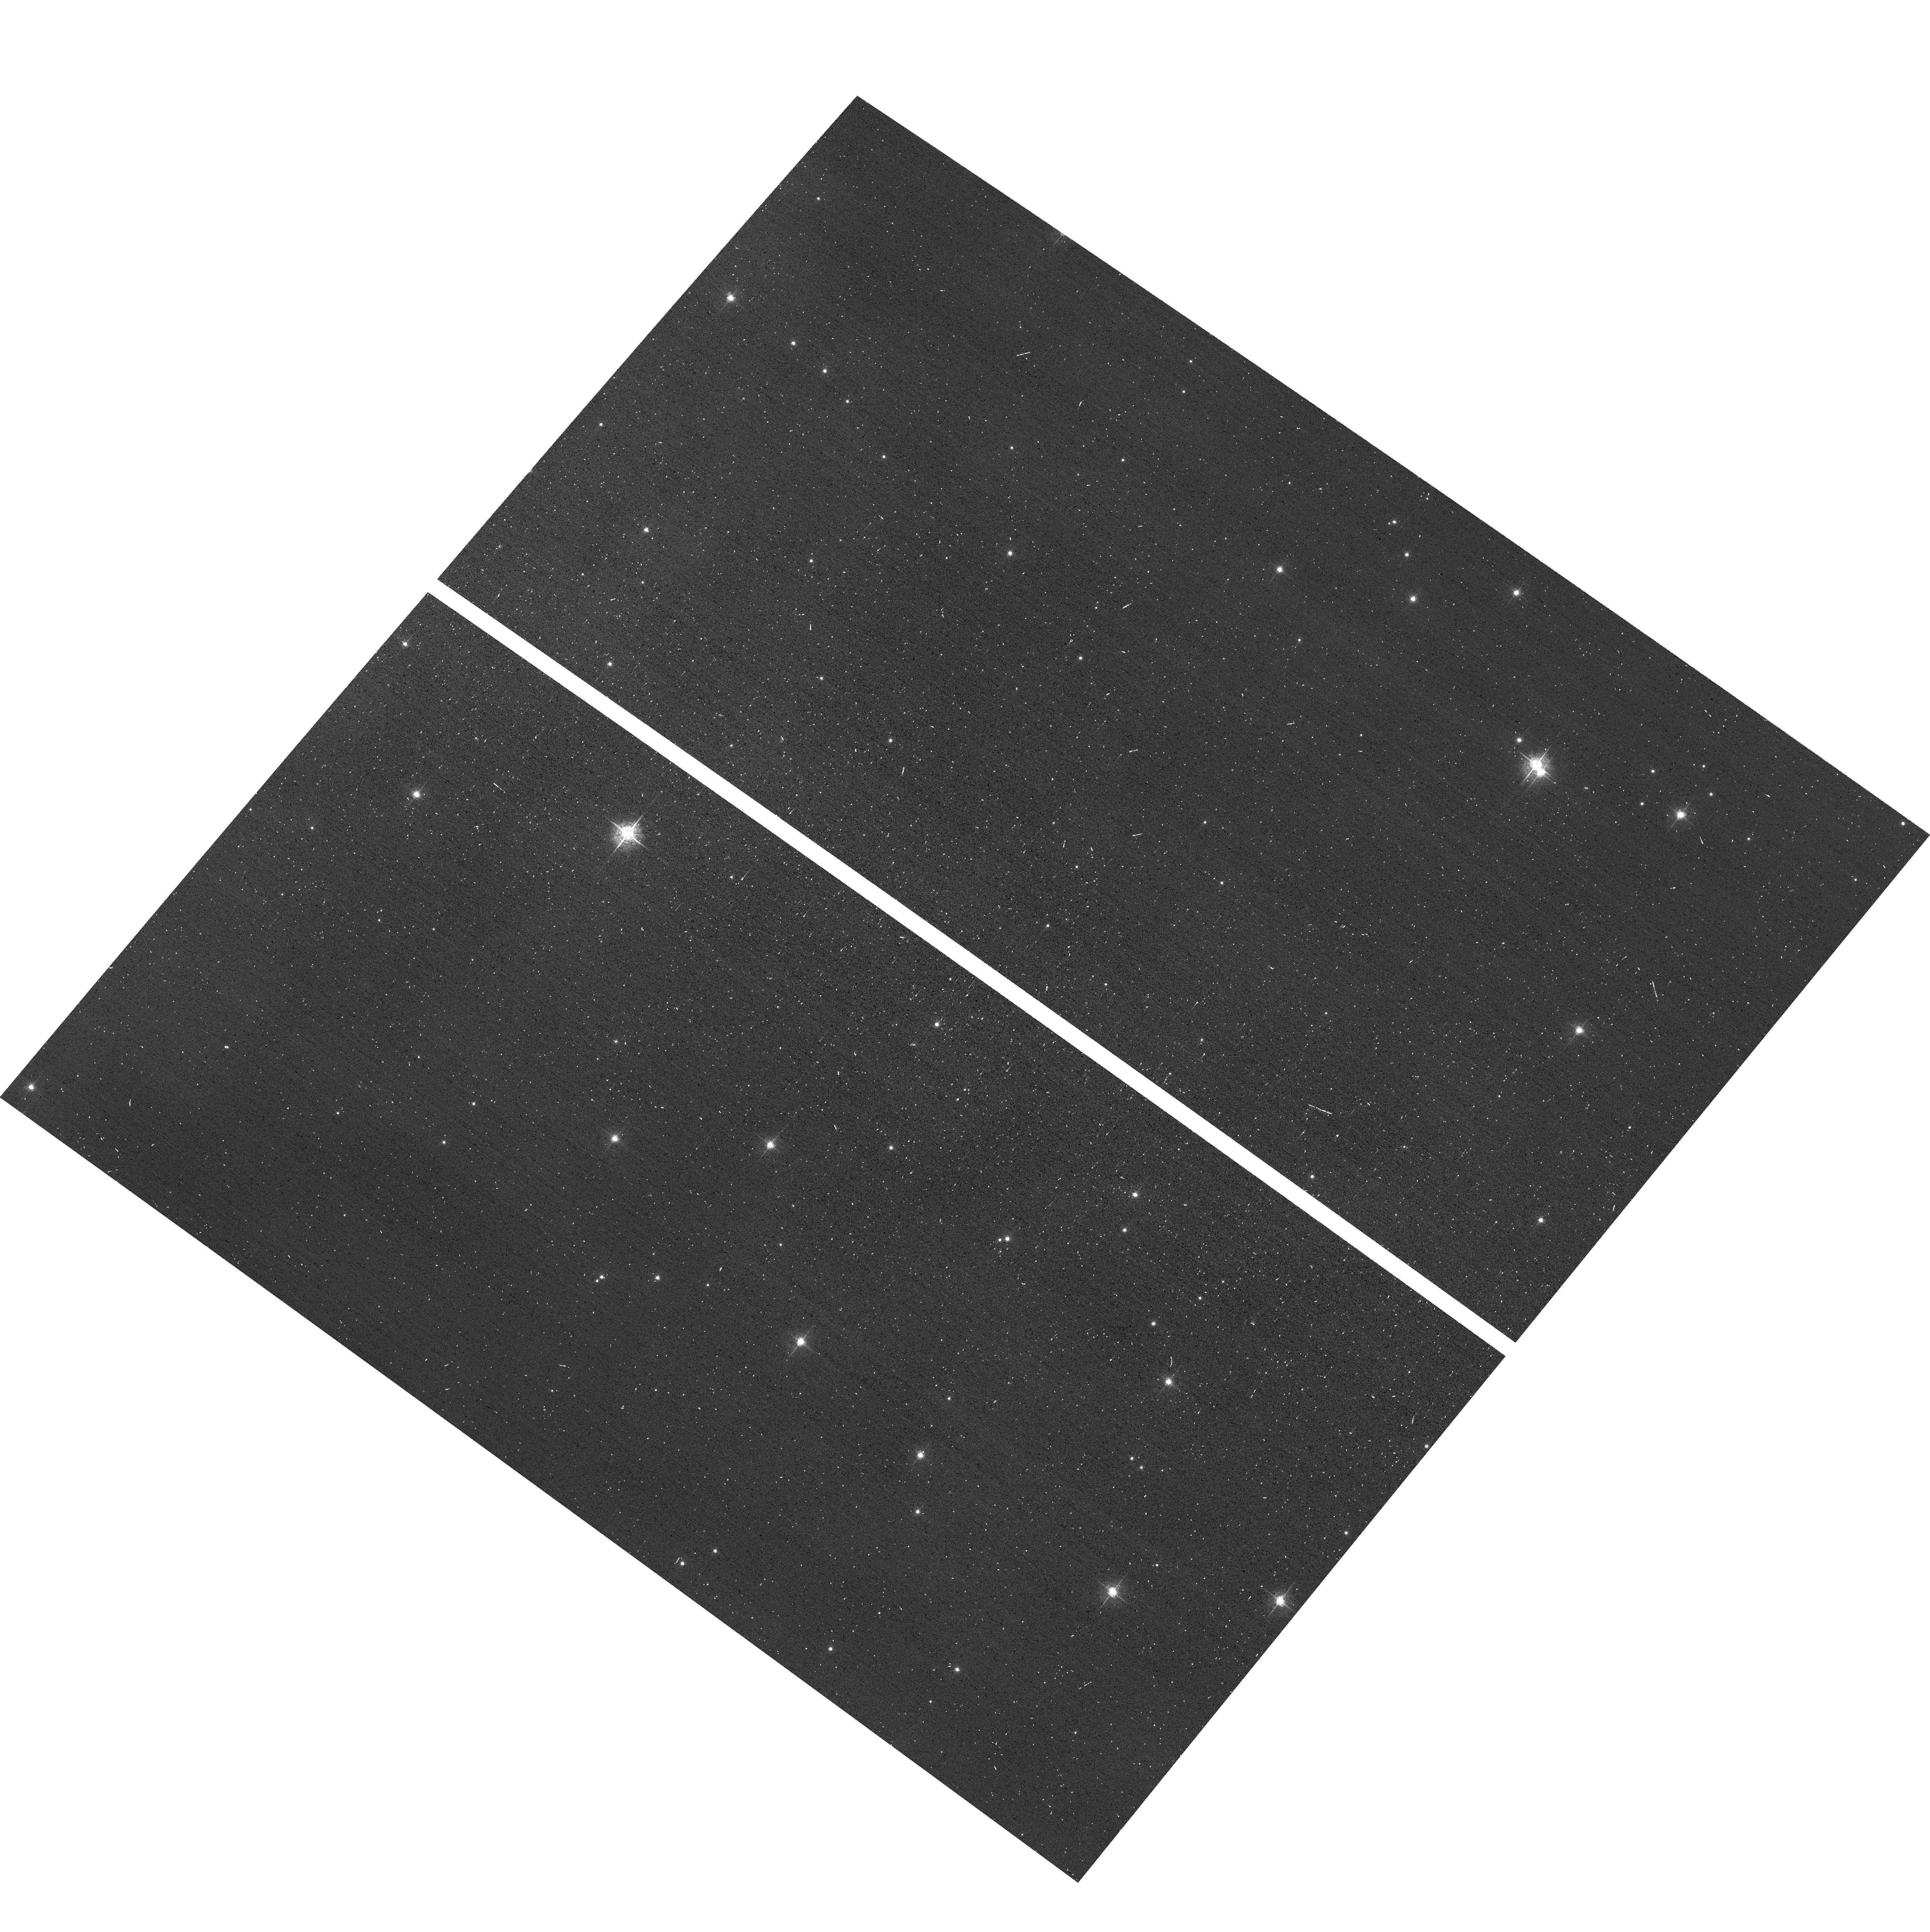
Target: field at RA 160.937°, Dec -59.730°. Instrument: ACS/WFC. Filter: F550M. Exposure: 1 min. Observation ID: hst_14889_02_acs_wfc_f550m_jddz02

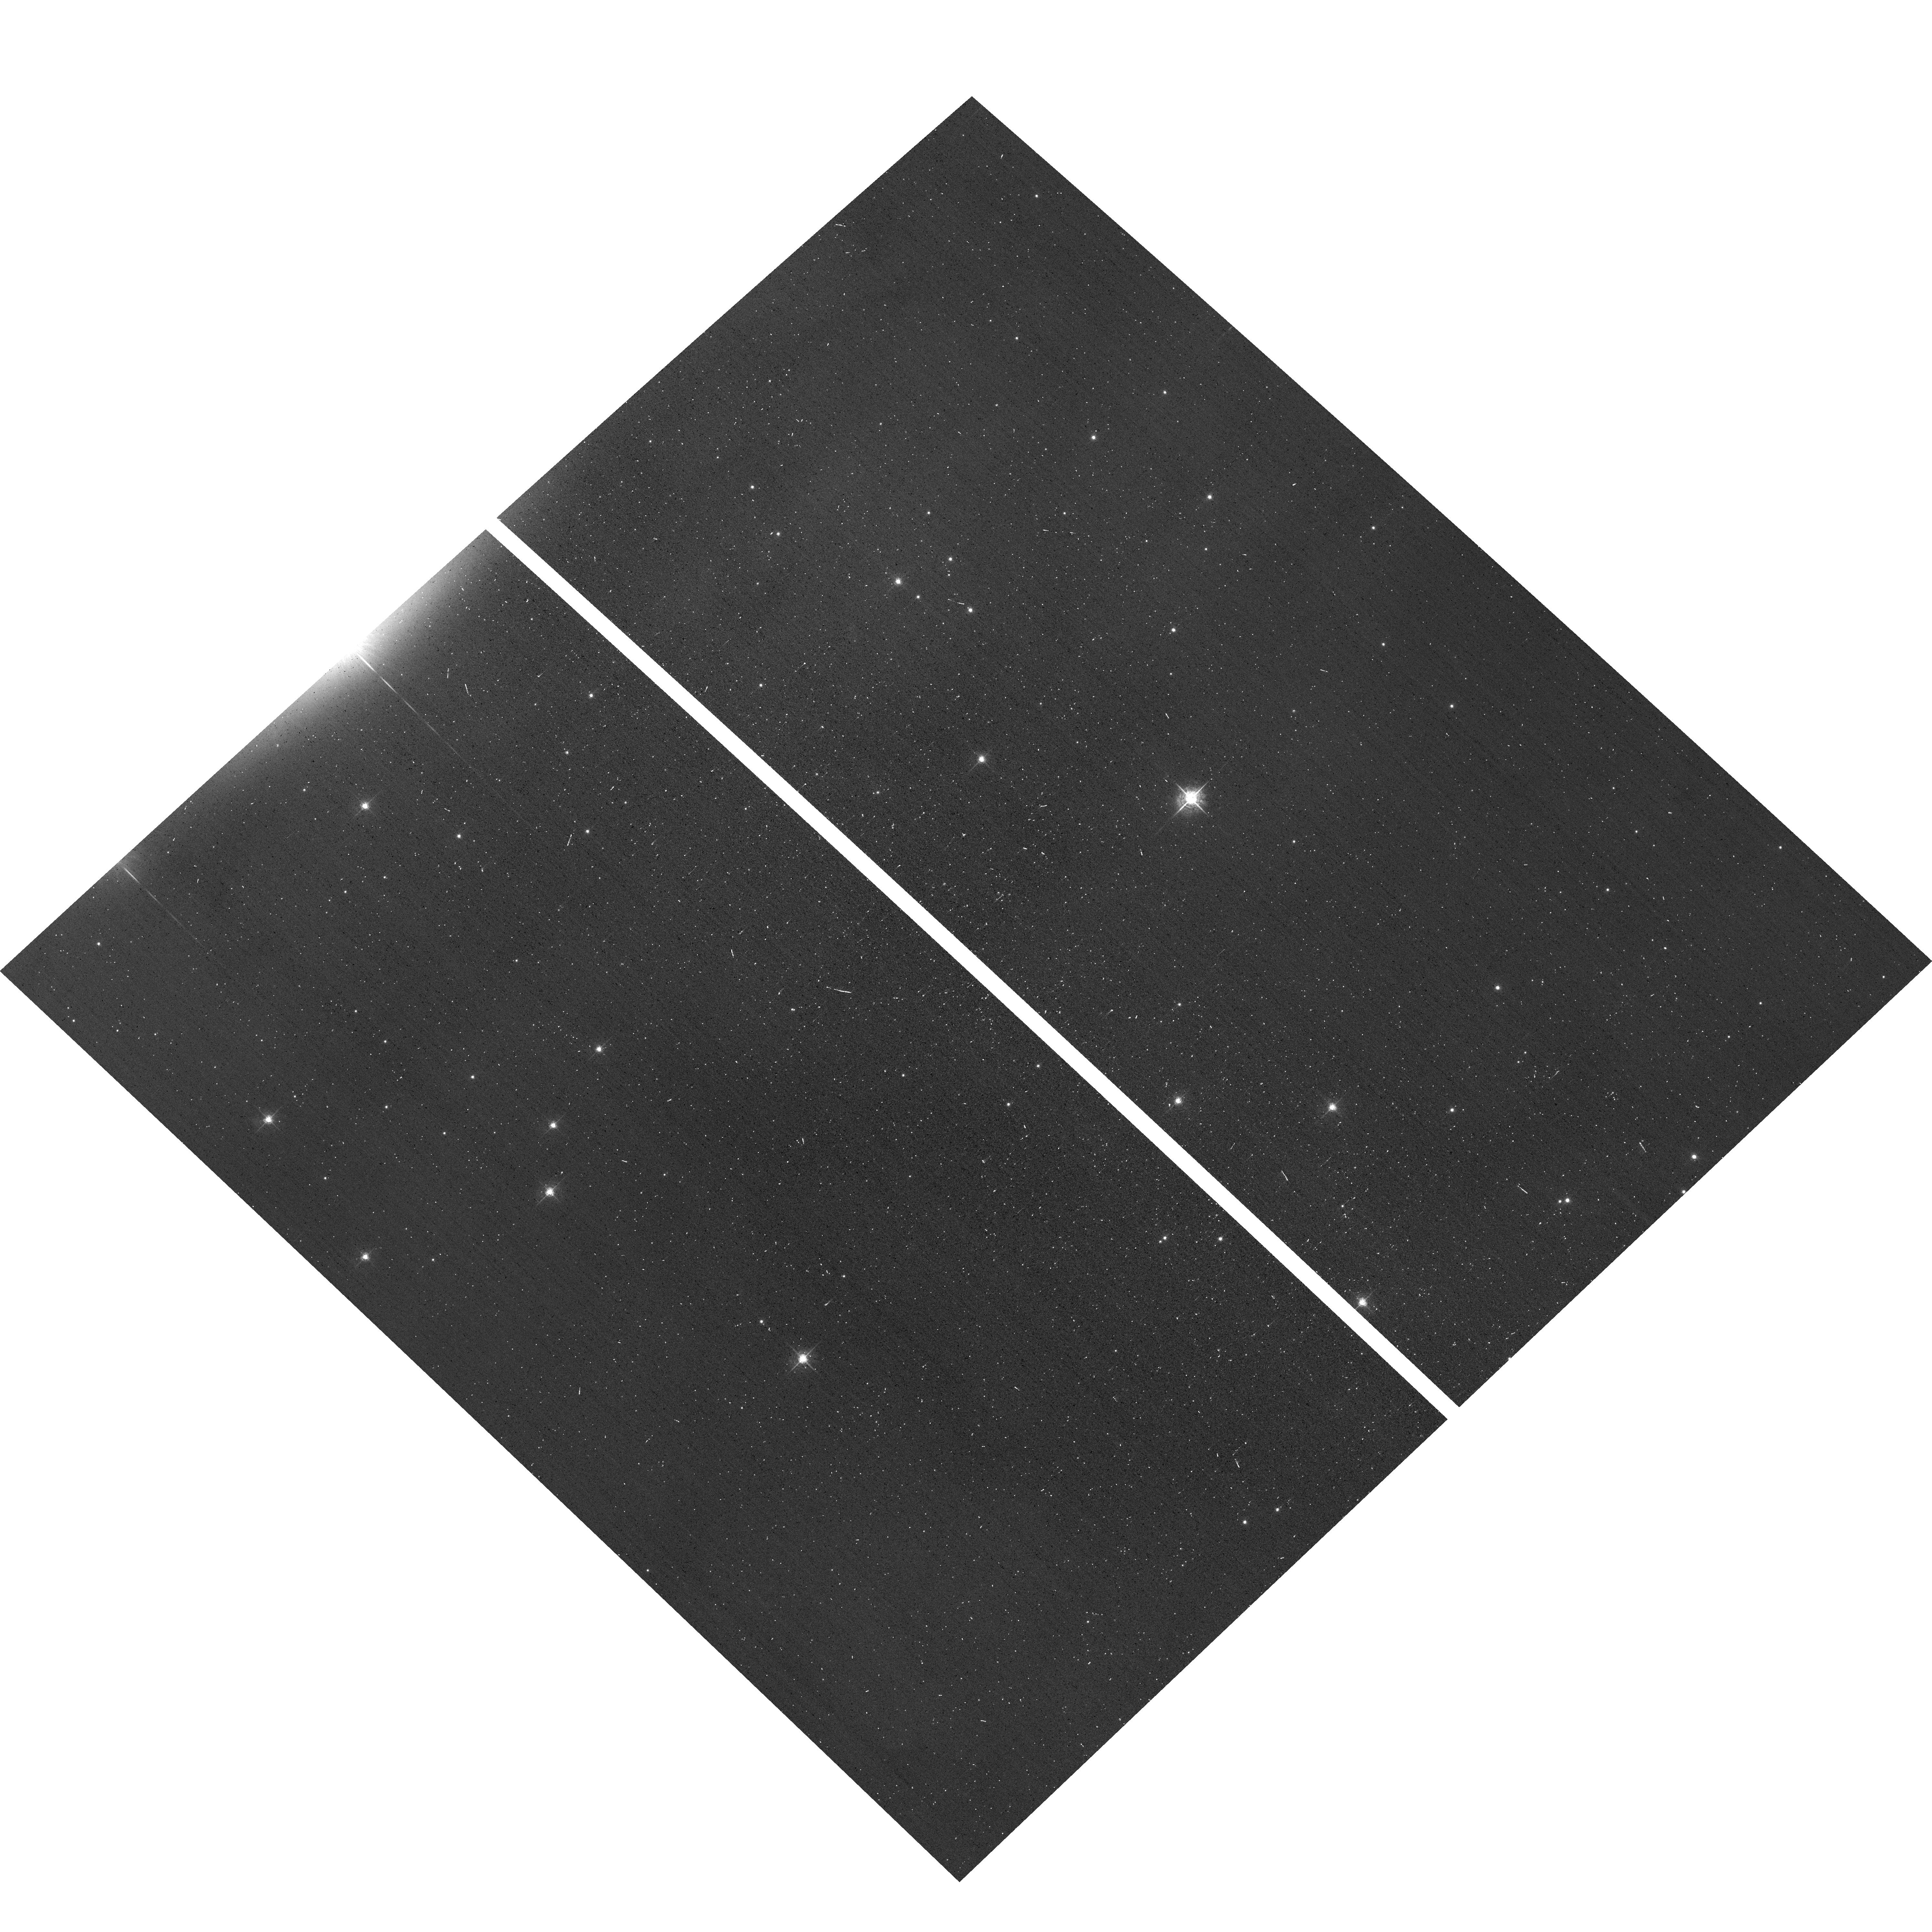
Target: field at RA 160.984°, Dec -59.732°. Instrument: ACS/WFC. Filter: F550M. Exposure: 1 min. Observation ID: hst_14889_01_acs_wfc_f550m_jddz01

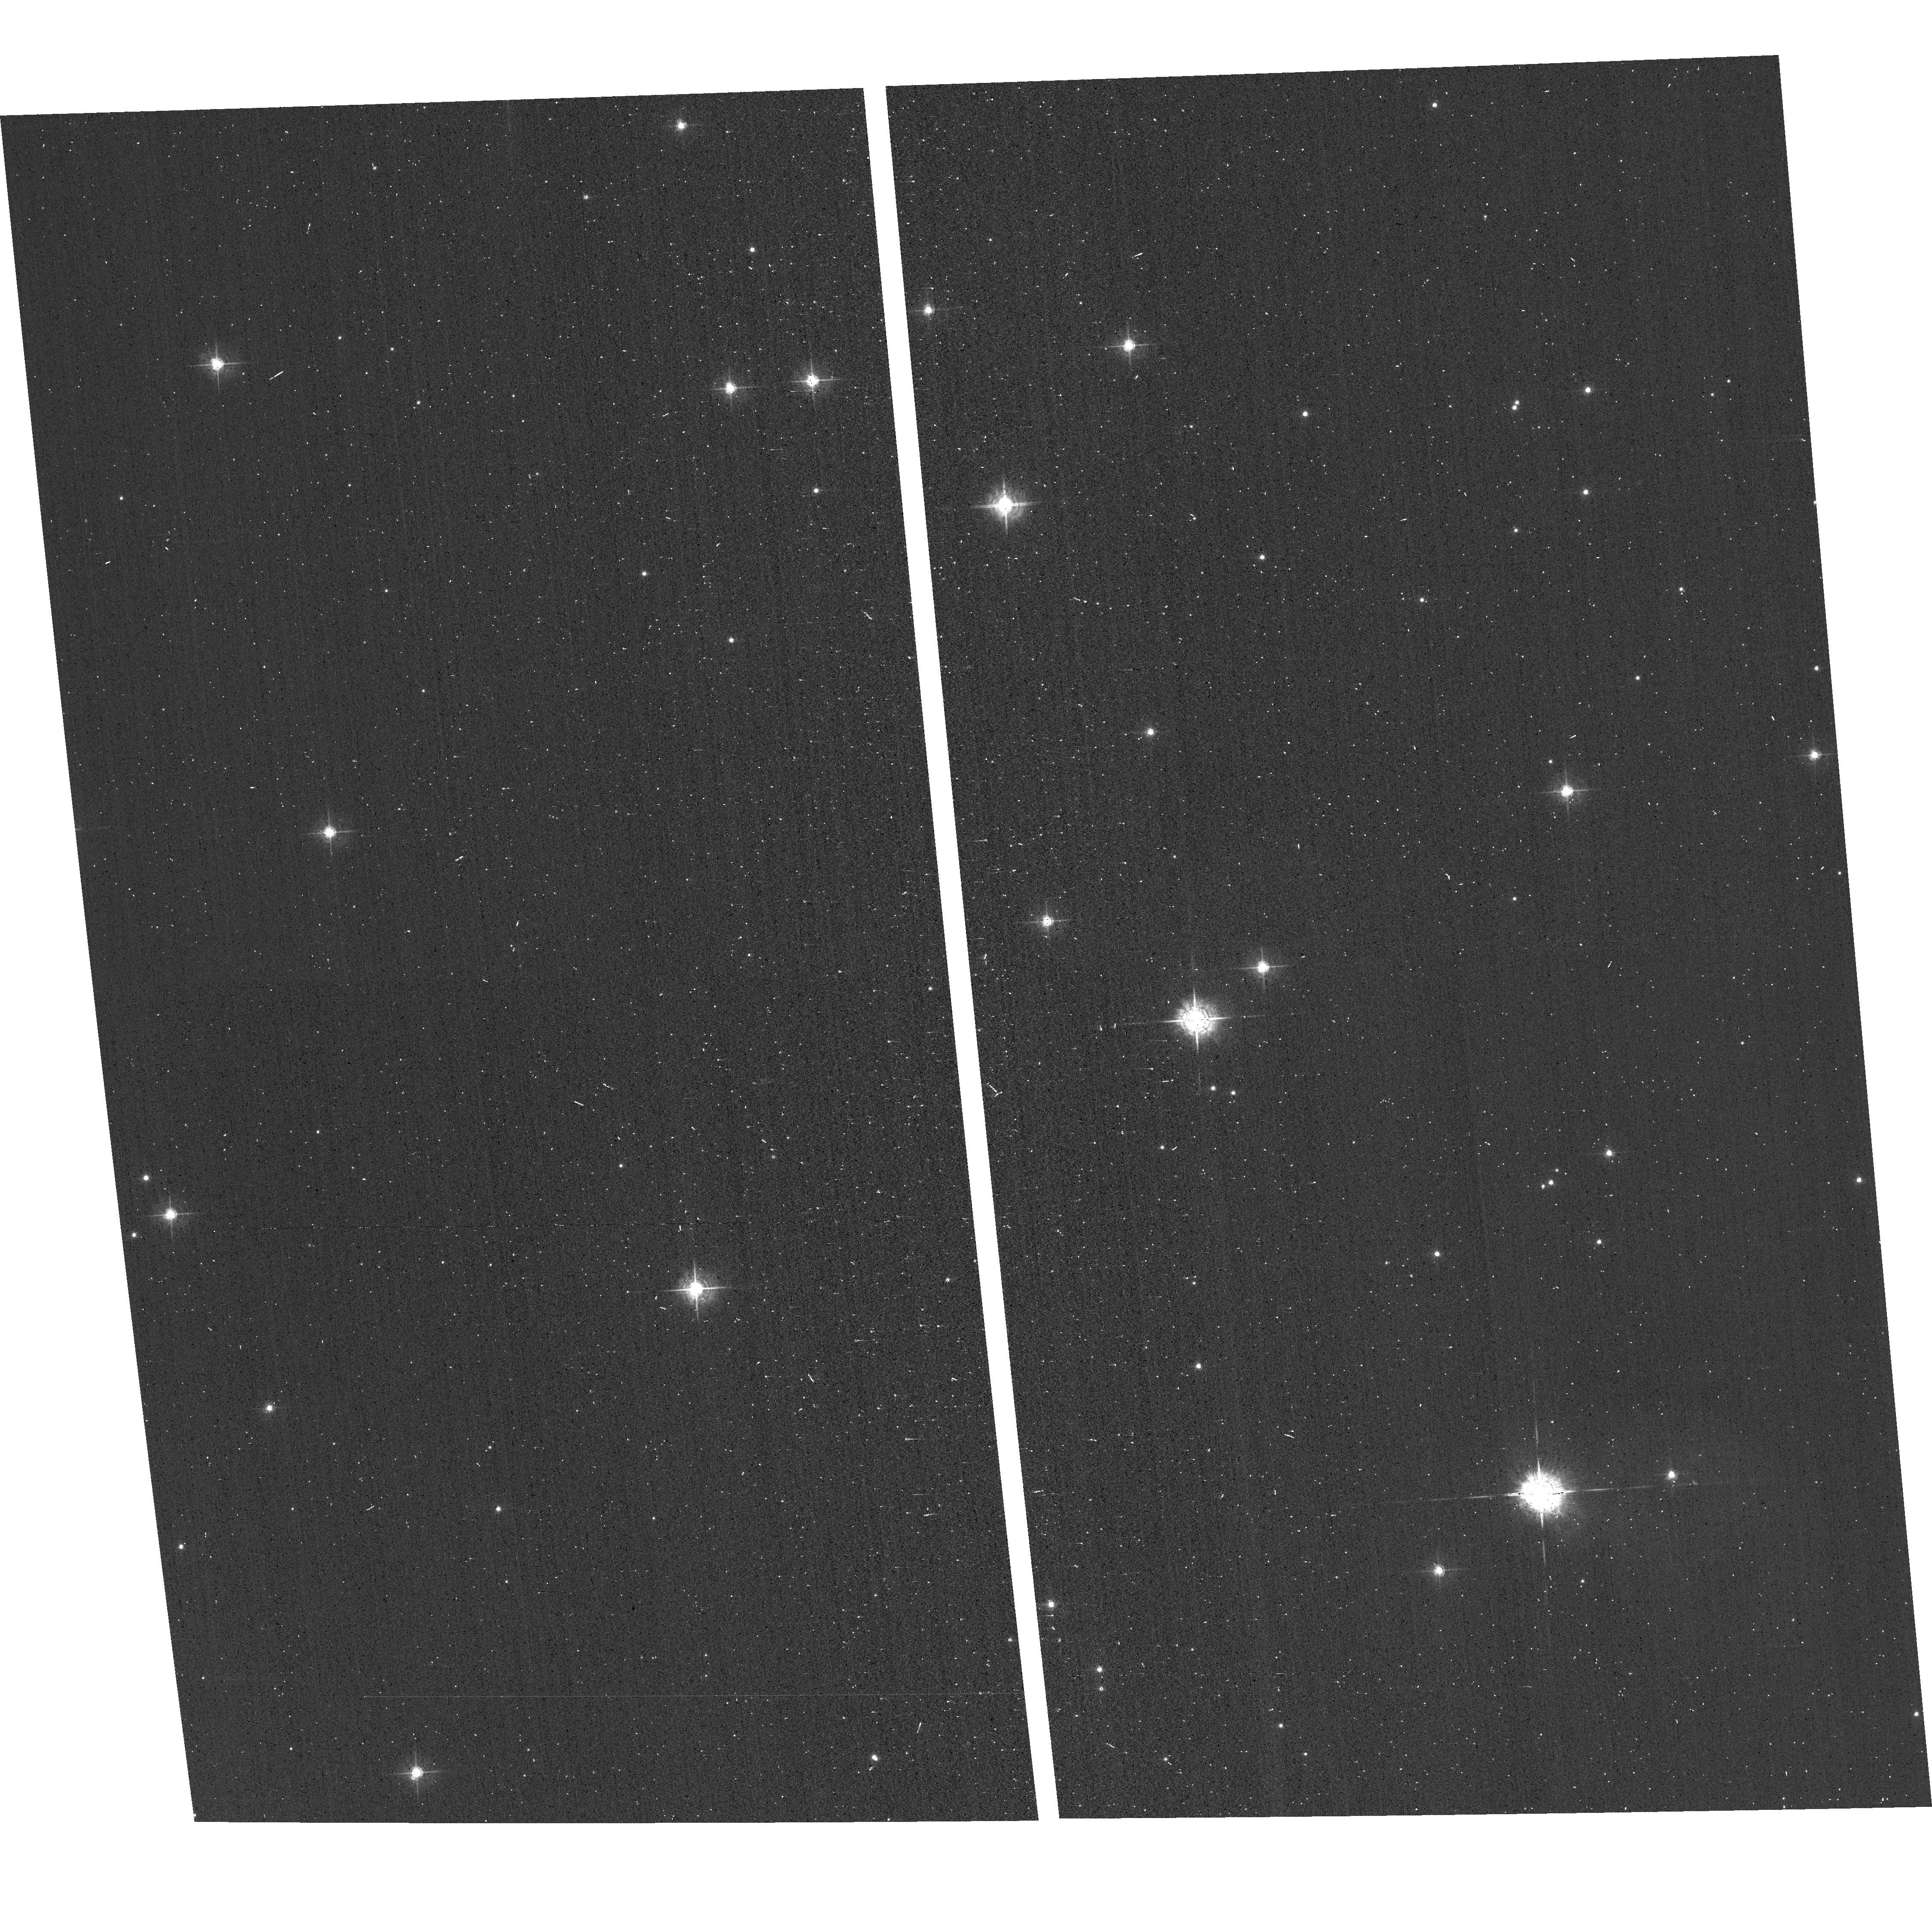
Target: field at RA 160.752°, Dec -59.408°. Instrument: ACS/WFC. Filter: F550M. Exposure: 1 min. Observation ID: hst_14889_07_acs_wfc_f550m_jddz07

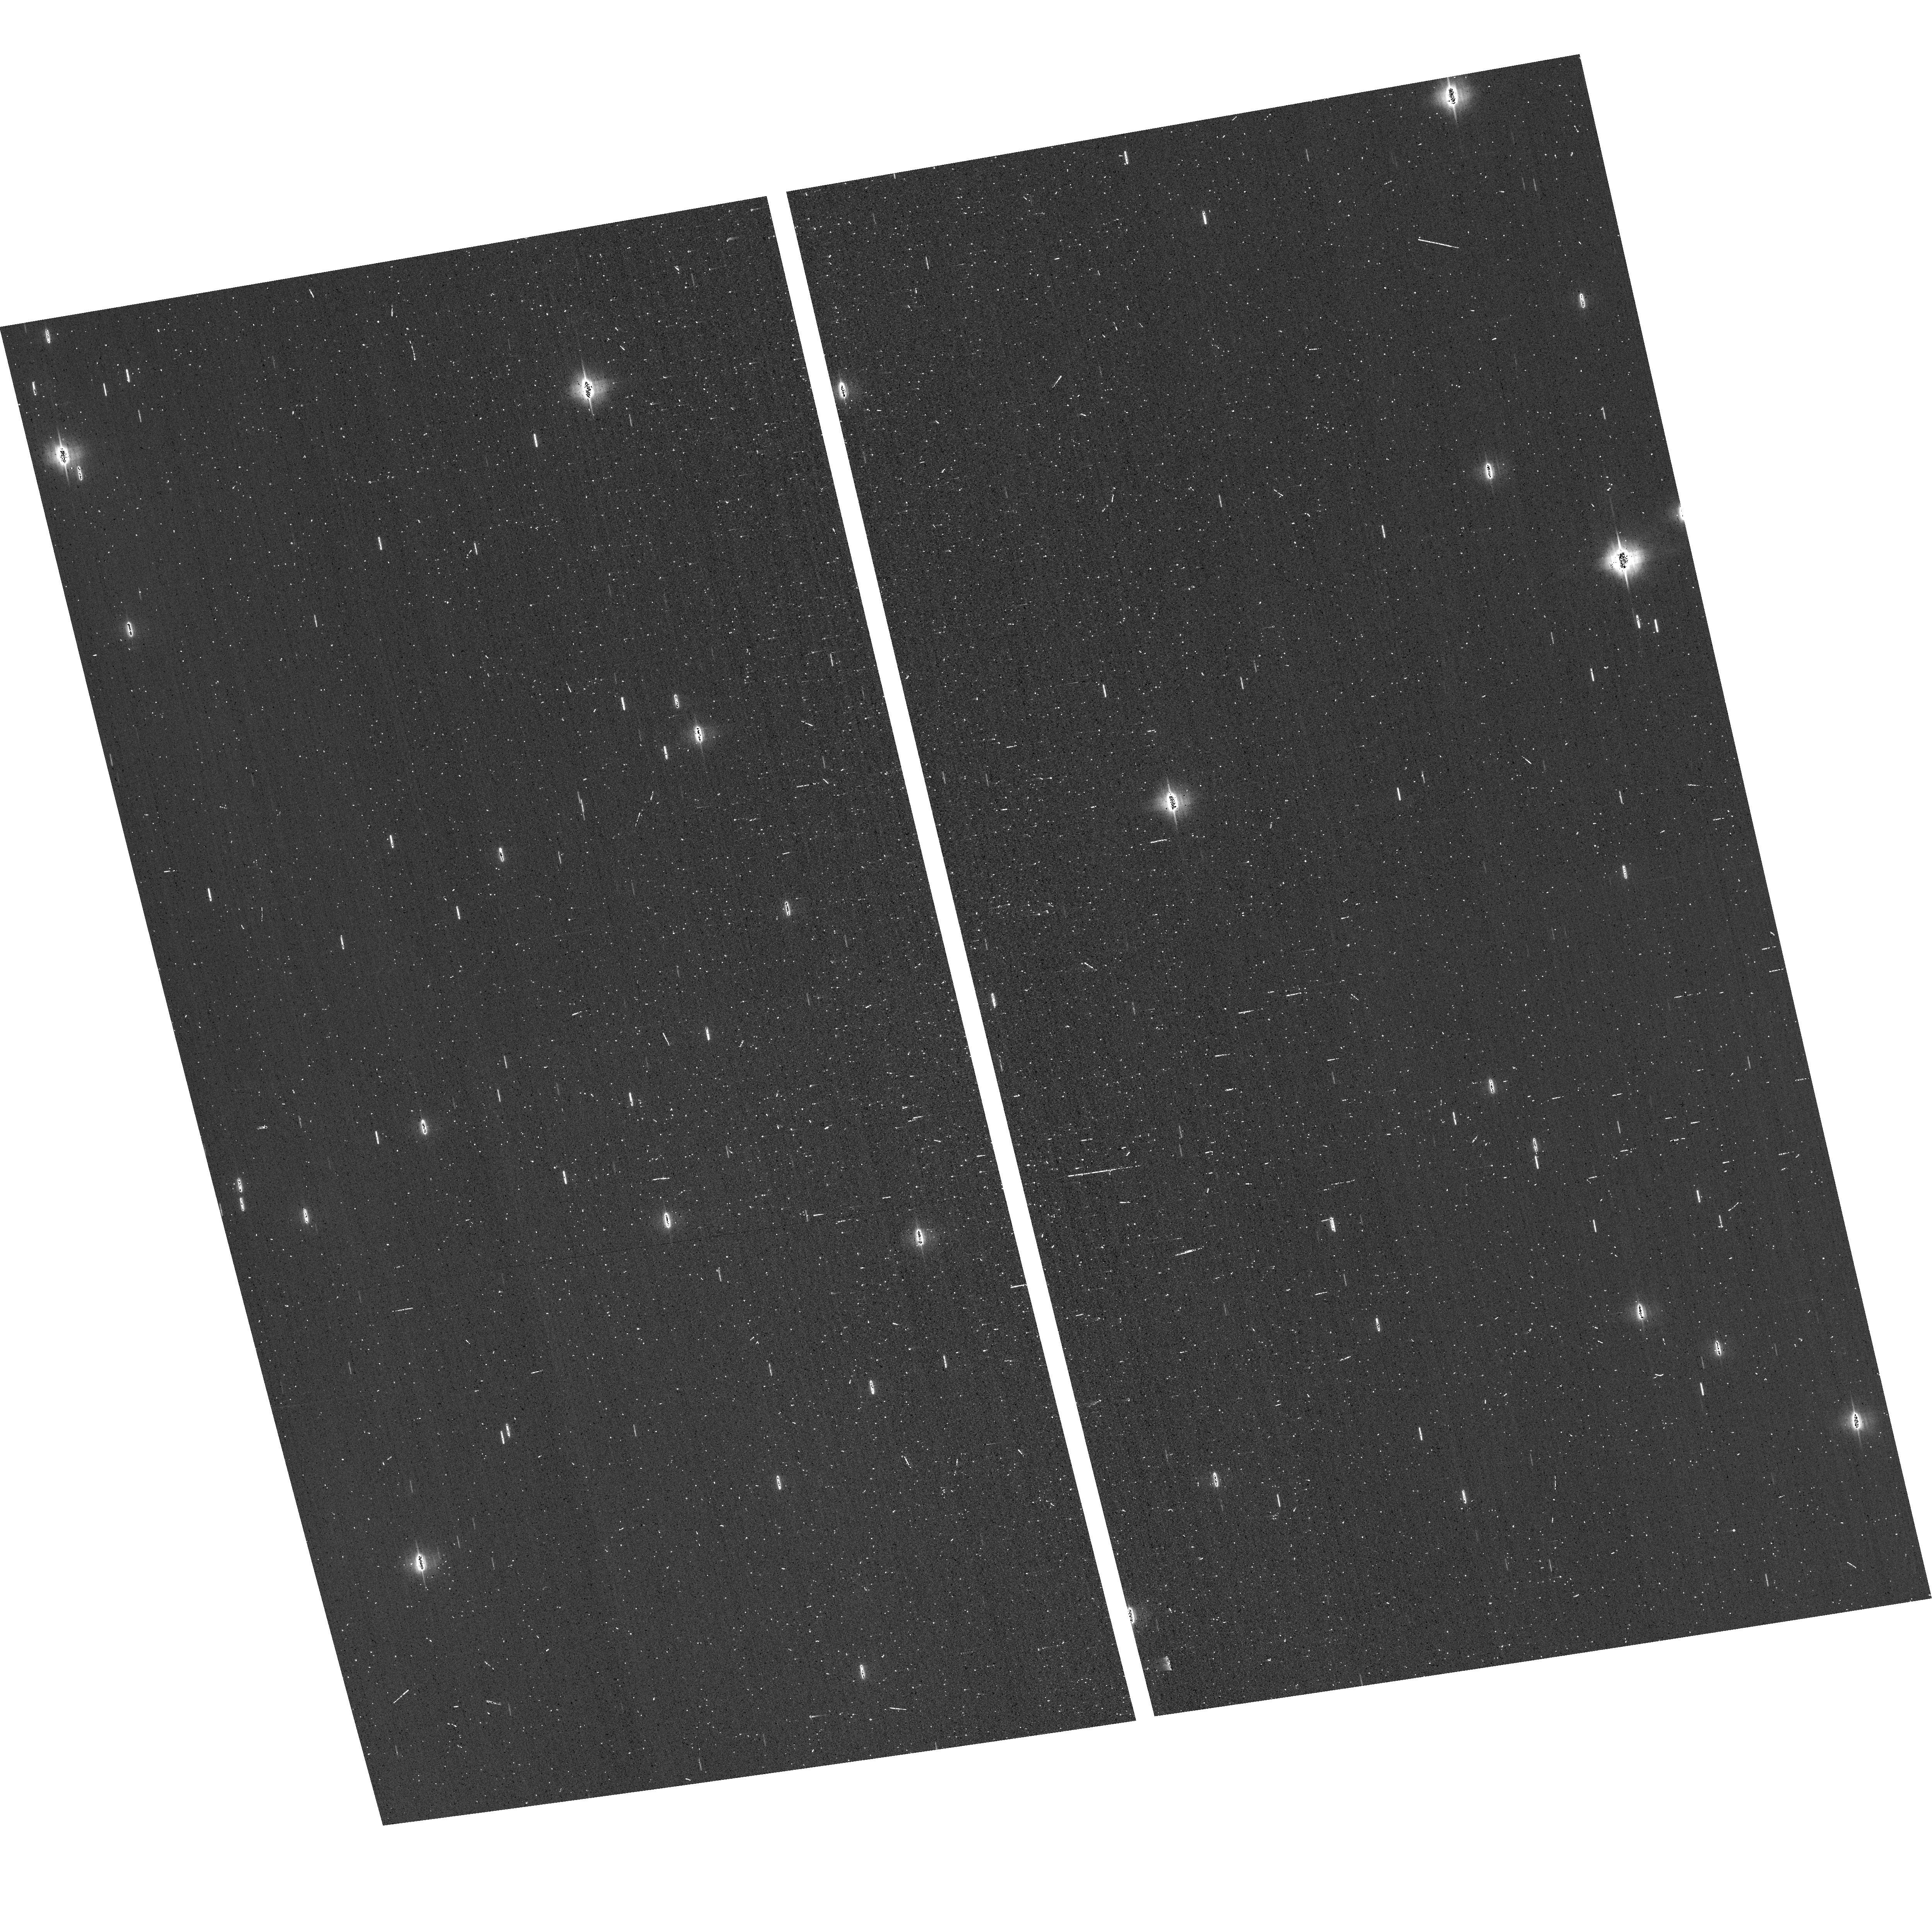
Target: field at RA 160.792°, Dec -59.392°. Instrument: ACS/WFC. Filter: F550M. Exposure: 1 min. Observation ID: hst_14889_05_acs_wfc_f550m_jddz05

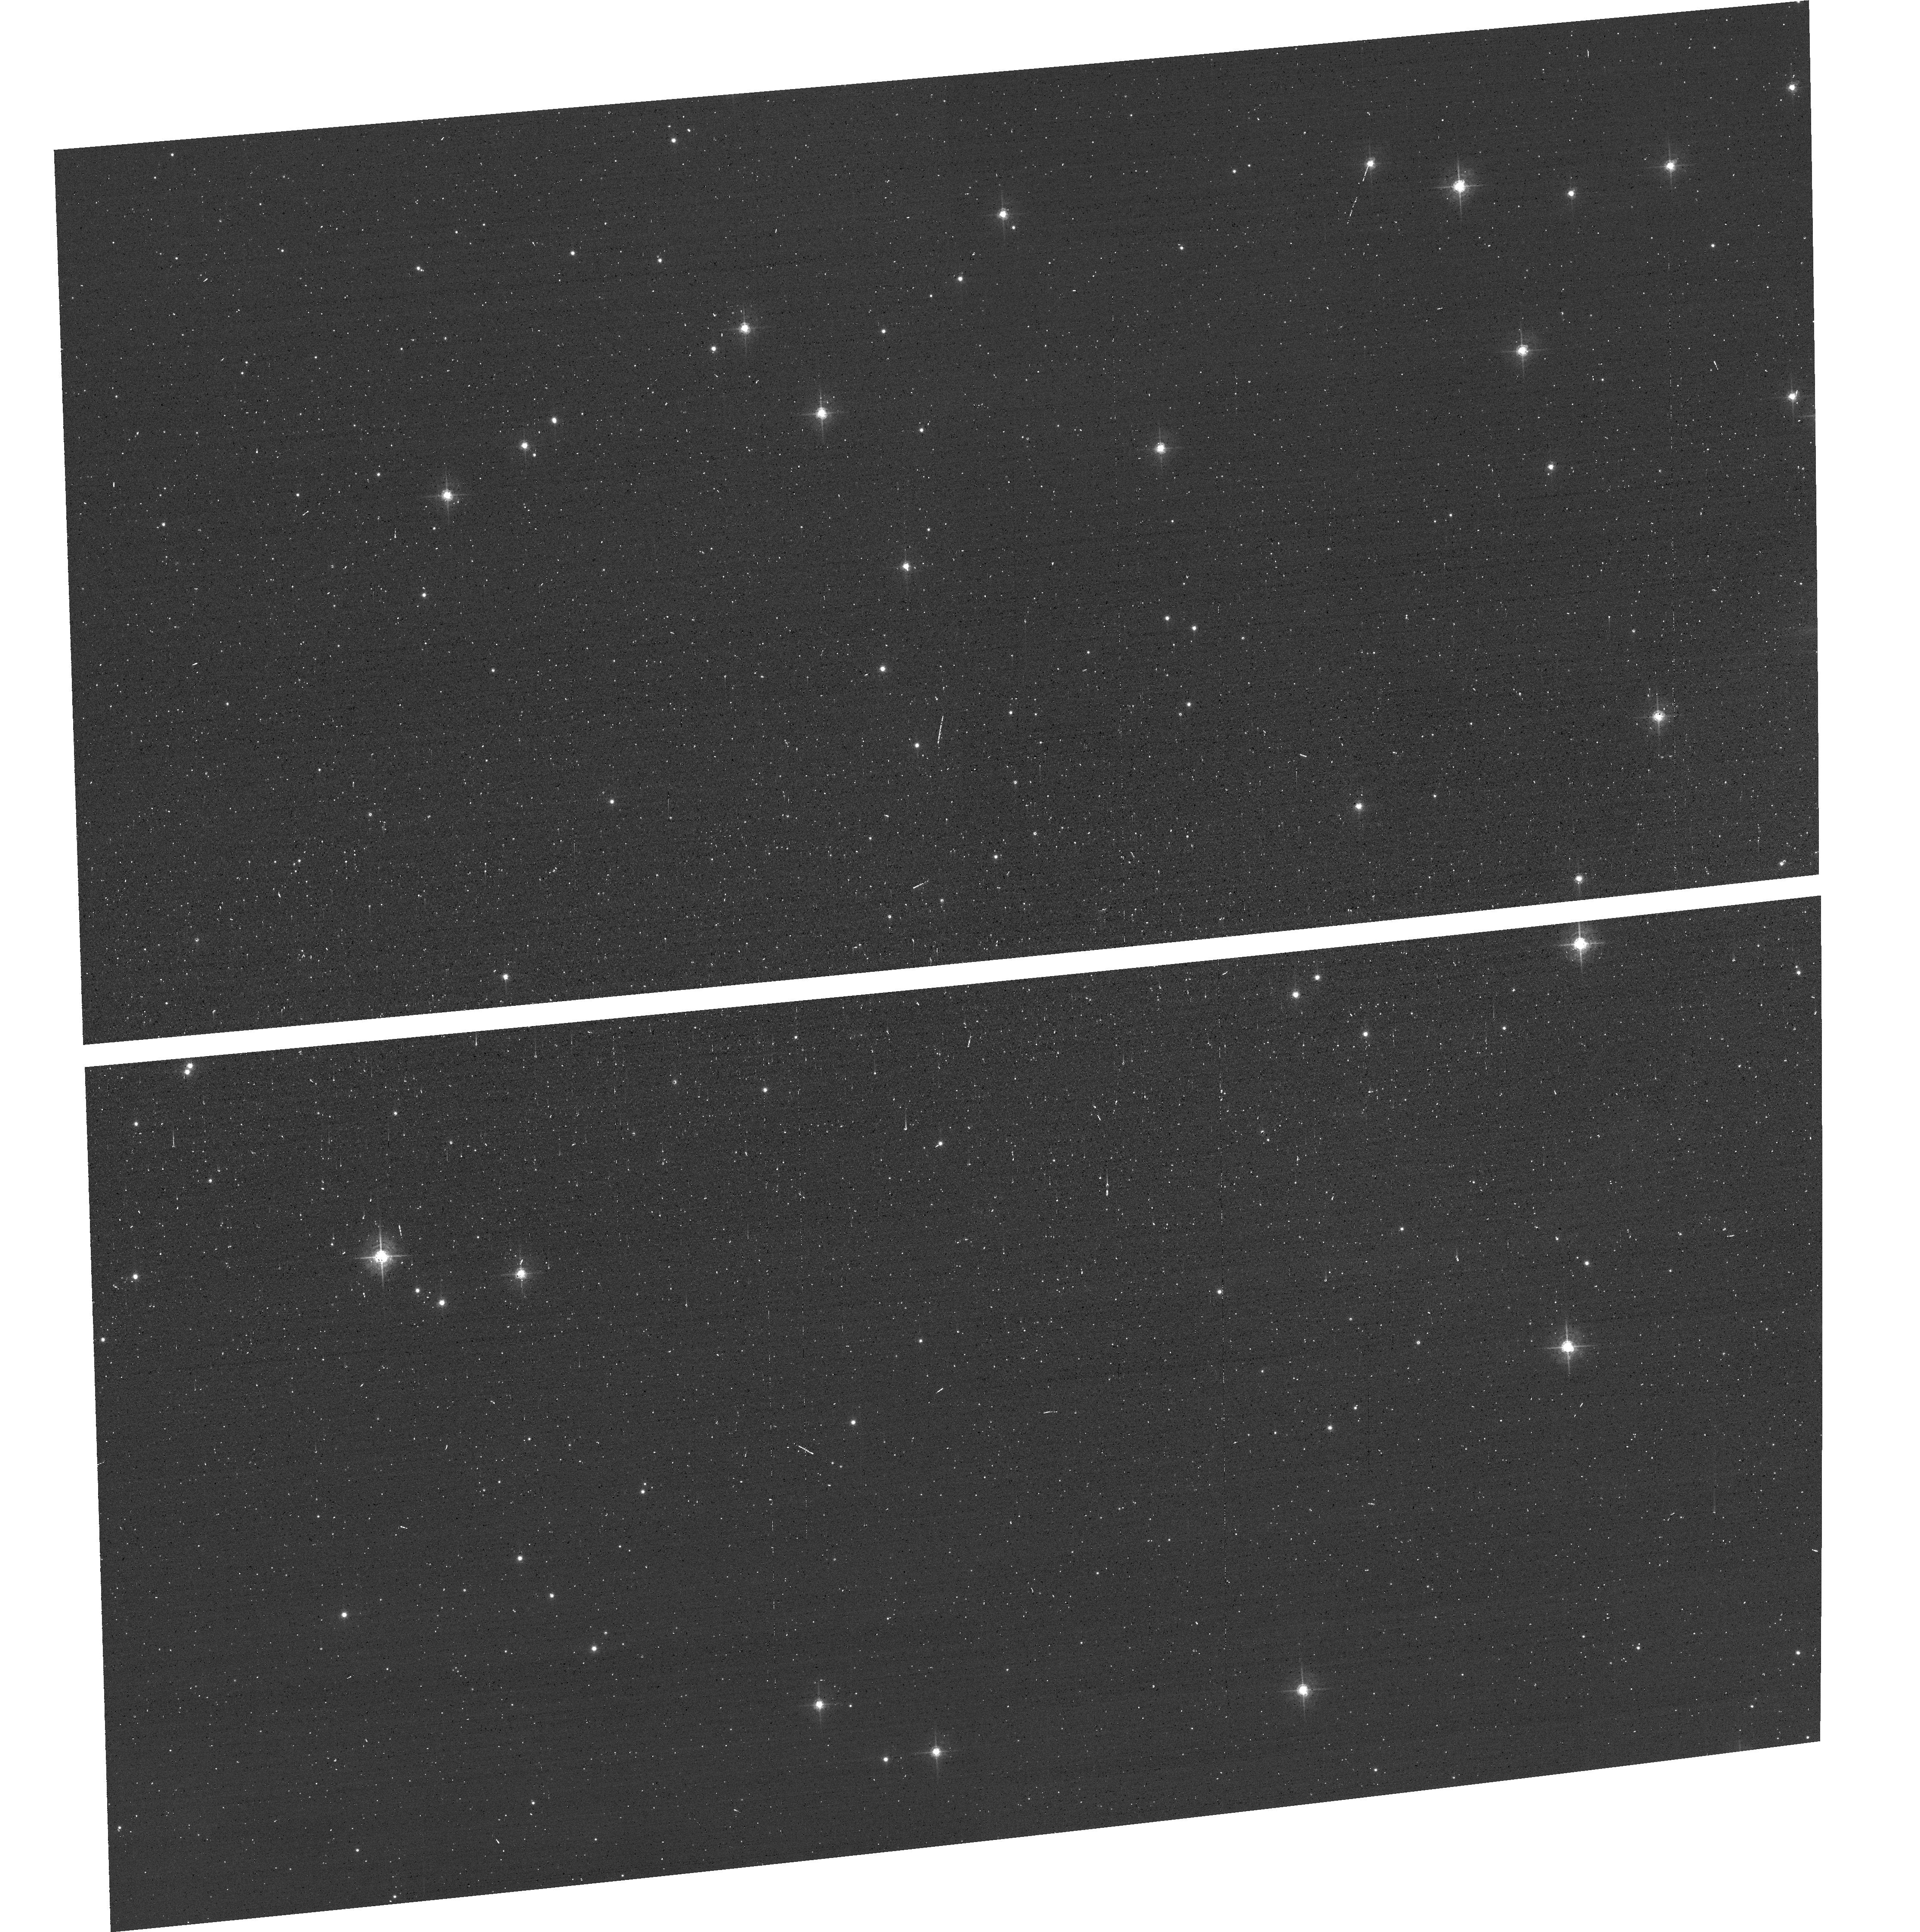
Target: field at RA 161.265°, Dec -59.427°. Instrument: ACS/WFC. Filter: F550M. Exposure: 1 min. Observation ID: hst_14889_06_acs_wfc_f550m_jddz06

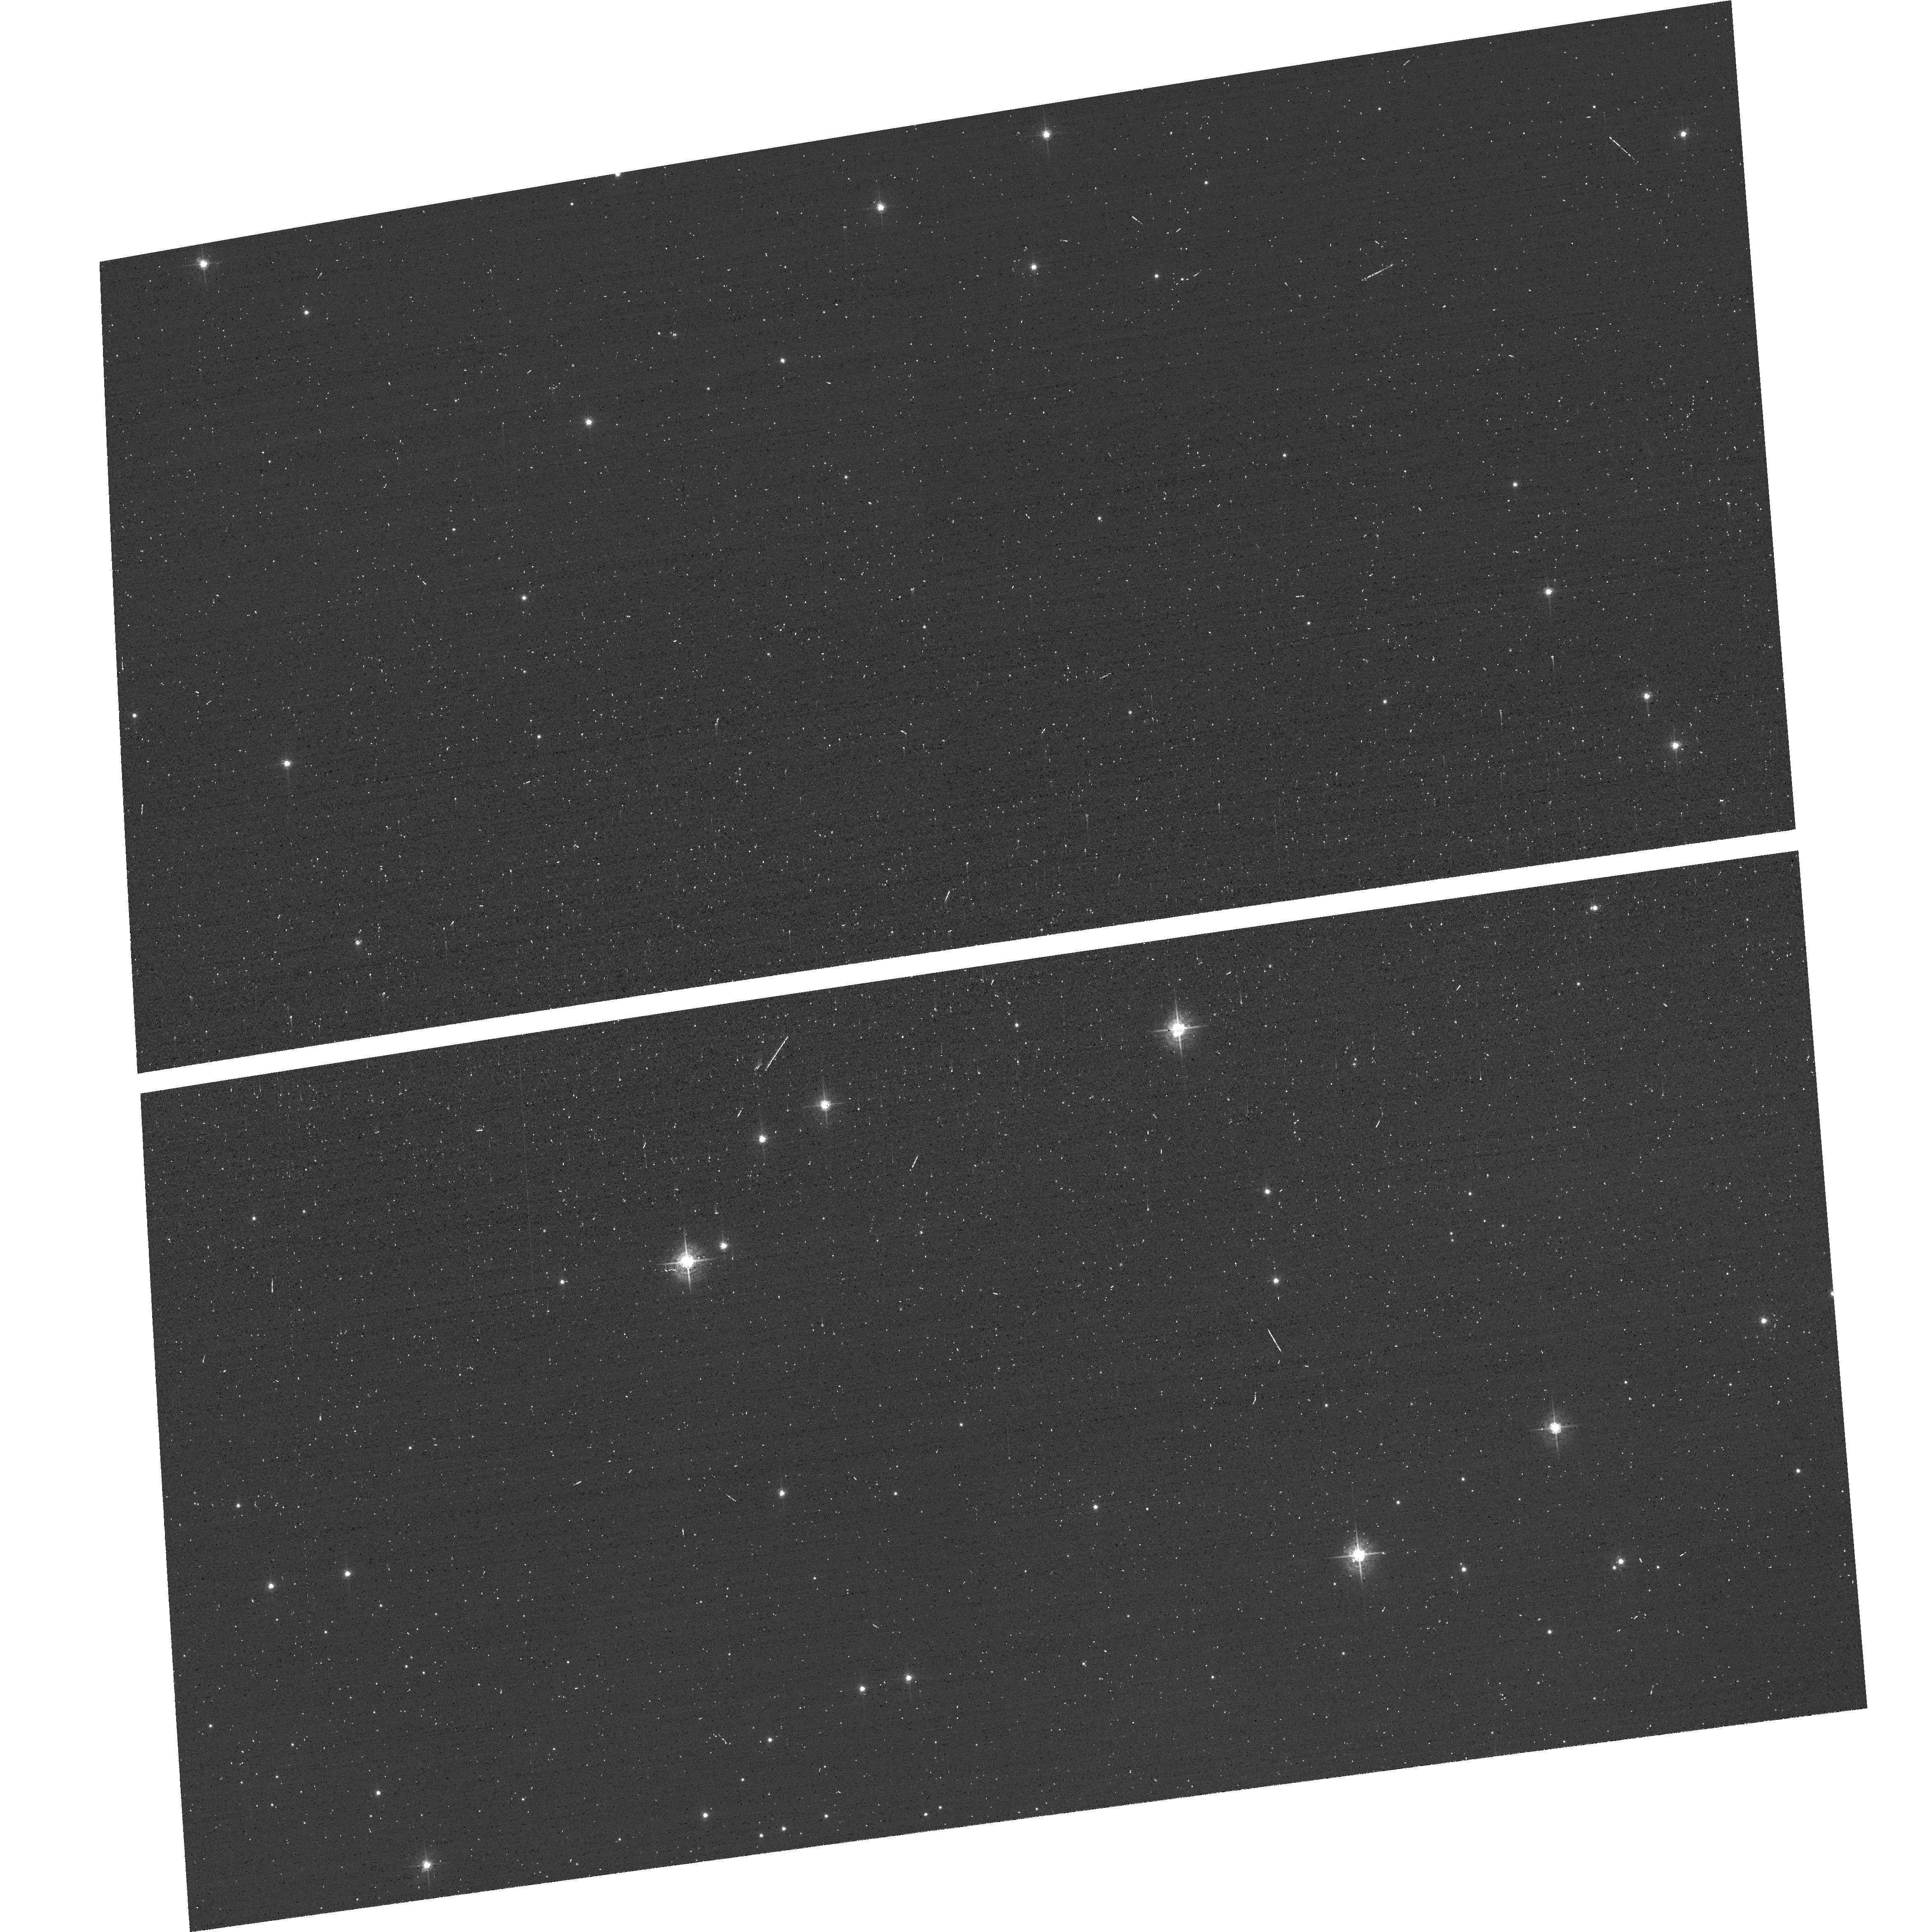
Target: field at RA 160.702°, Dec -59.662°. Instrument: ACS/WFC. Filter: F550M. Exposure: 1 min. Observation ID: hst_14889_04_acs_wfc_f550m_jddz04

HD 93 129 A: a new collision of two powerful winds and possibly of their sourcesSprObs (PI: Maiz Apellaniz, Jesus)

Multiplicity among massive stars is an endemic disease that can severely impact their evolution. We propose multi-epoch FUV high-resolution spectroscopy of HD 93 129 A, one of the most massive multiple systems in the Galaxy, for which we have just discovered that the previously known outer orbit will pass though an extremely close periastron within the next two years, possibly as early as March 2017. The event will cause an unprecedented collision between the powerful winds of two O2 If* supergiants passing at a distance of one to a few AU that we will study using the changes in the wind profiles of FUV lines. We have also discovered that one of the stars is quite likely a tight binary and that it is possible that the resulting three-body interaction near periastron may lead to a stellar collision or a stellar ejection. Our proposed spectroscopic observations will constrain the properties of the inner orbit prior to periastron and could be crucial for the determination of the initial conditions of the catastrophic event if it indeed occurs, something that could not be easily done after the fact. If such an event does not take place, it is still likely that the inner orbit will be perturbed by the encounter, so the pre-periastron observations would be used to study the extent of the perturbation. The reasons for proposing at mid cycle are that (a) most of the above was unknown at the time of the last call for proposals and (b) we need the first observations as soon as possible to ensure they are taken before periastron.